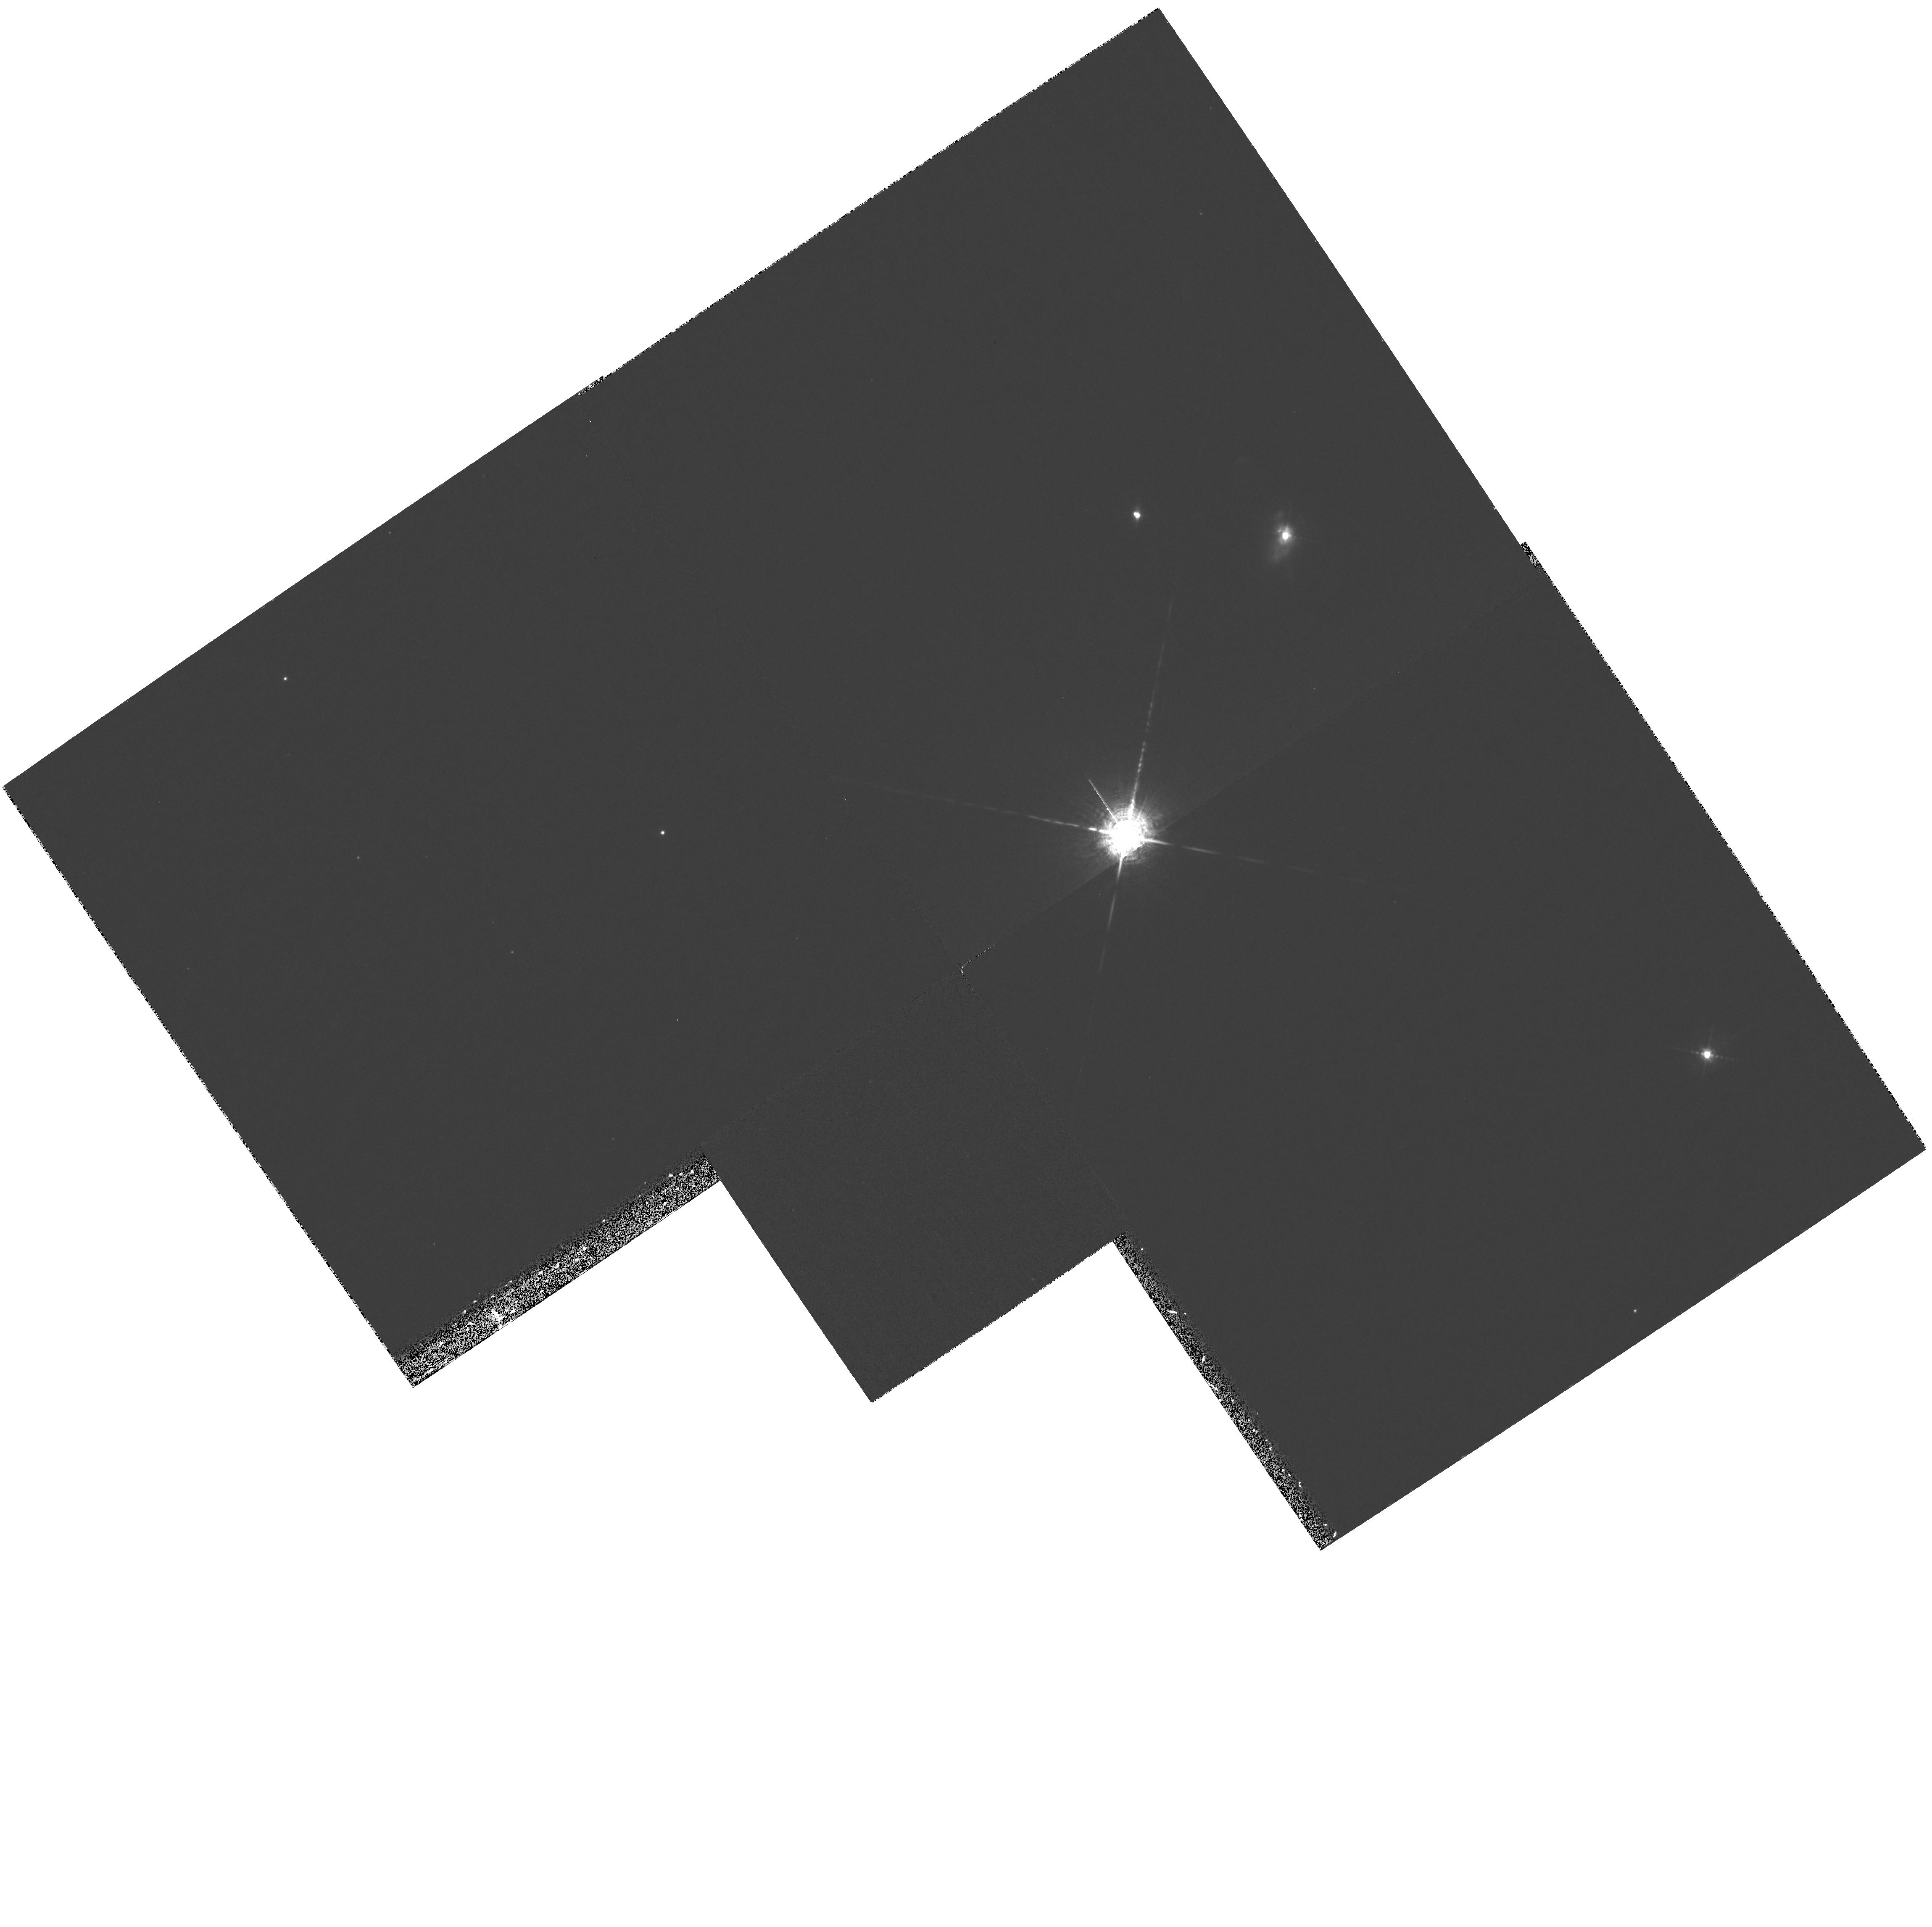
Target: CHA-HA4-10-11. Instrument: WFPC2/PC. Filter: F656N. Exposure: 33 min. Observation ID: hst_8716_04_wfpc2_pc_f656n_u65v04

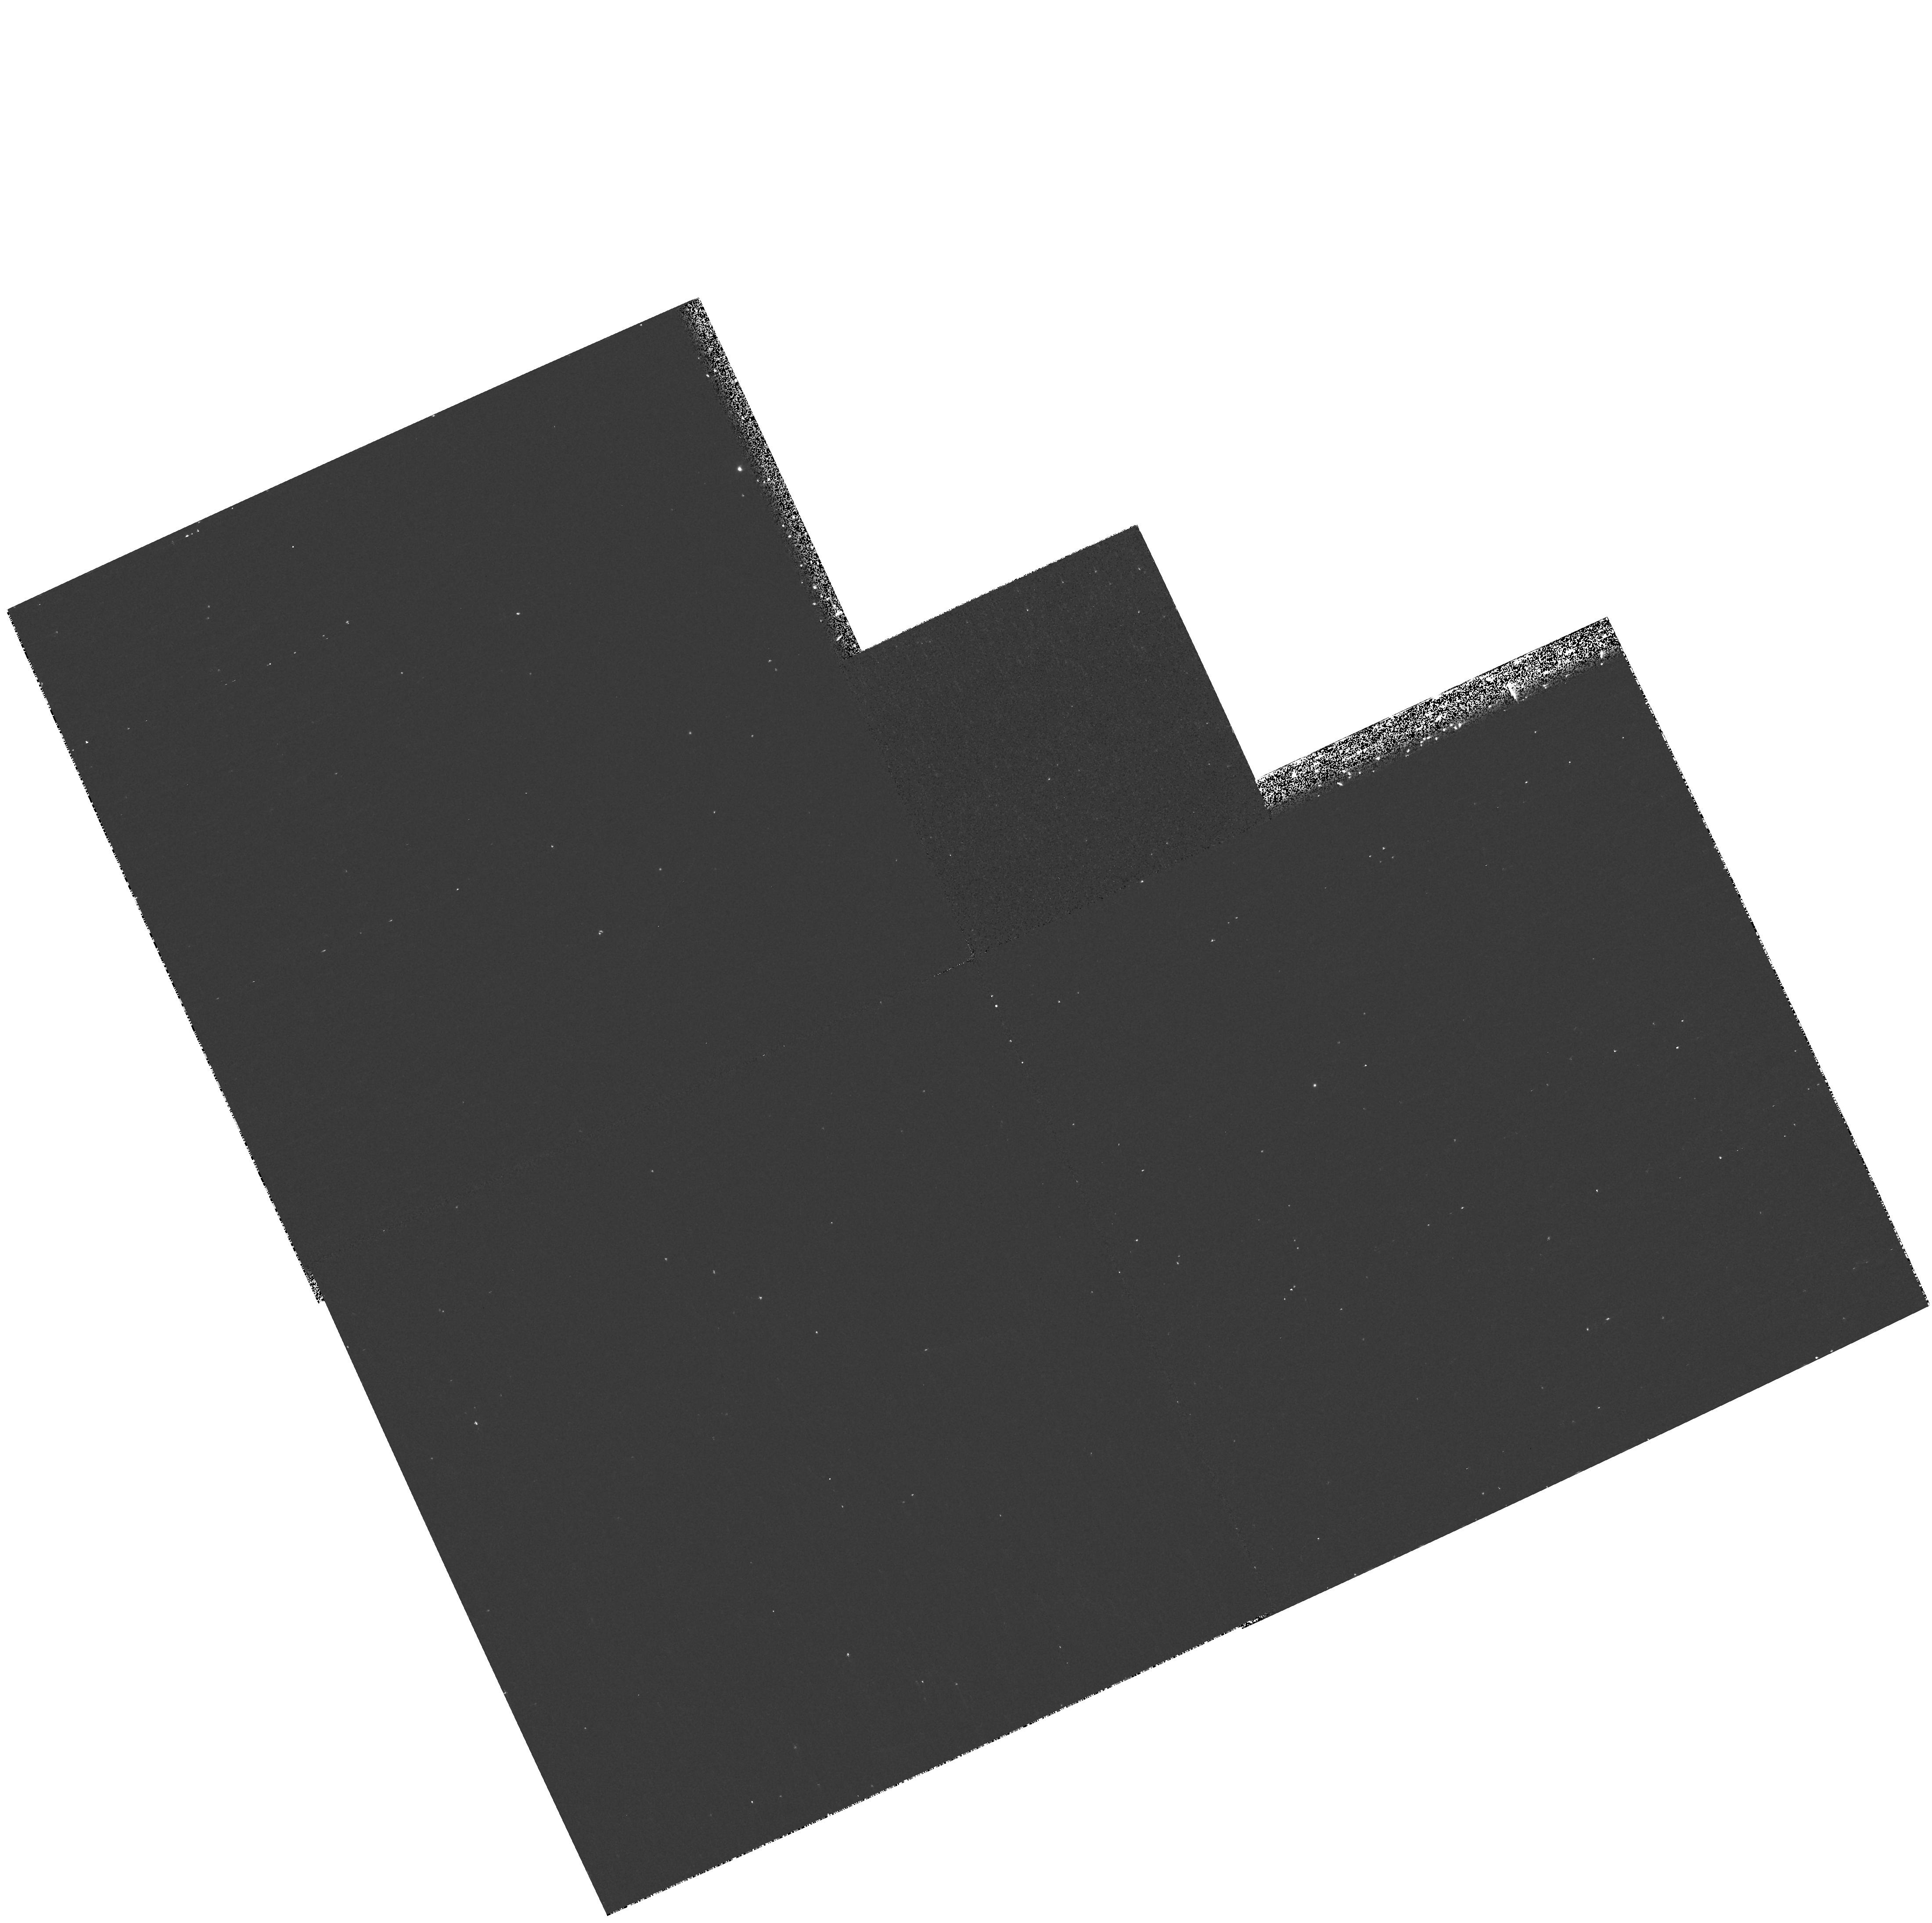
Target: CHA-HA1-7. Instrument: WFPC2/PC. Filter: F656N. Exposure: 17 min. Observation ID: hst_8716_01_wfpc2_pc_f656n_u65v01

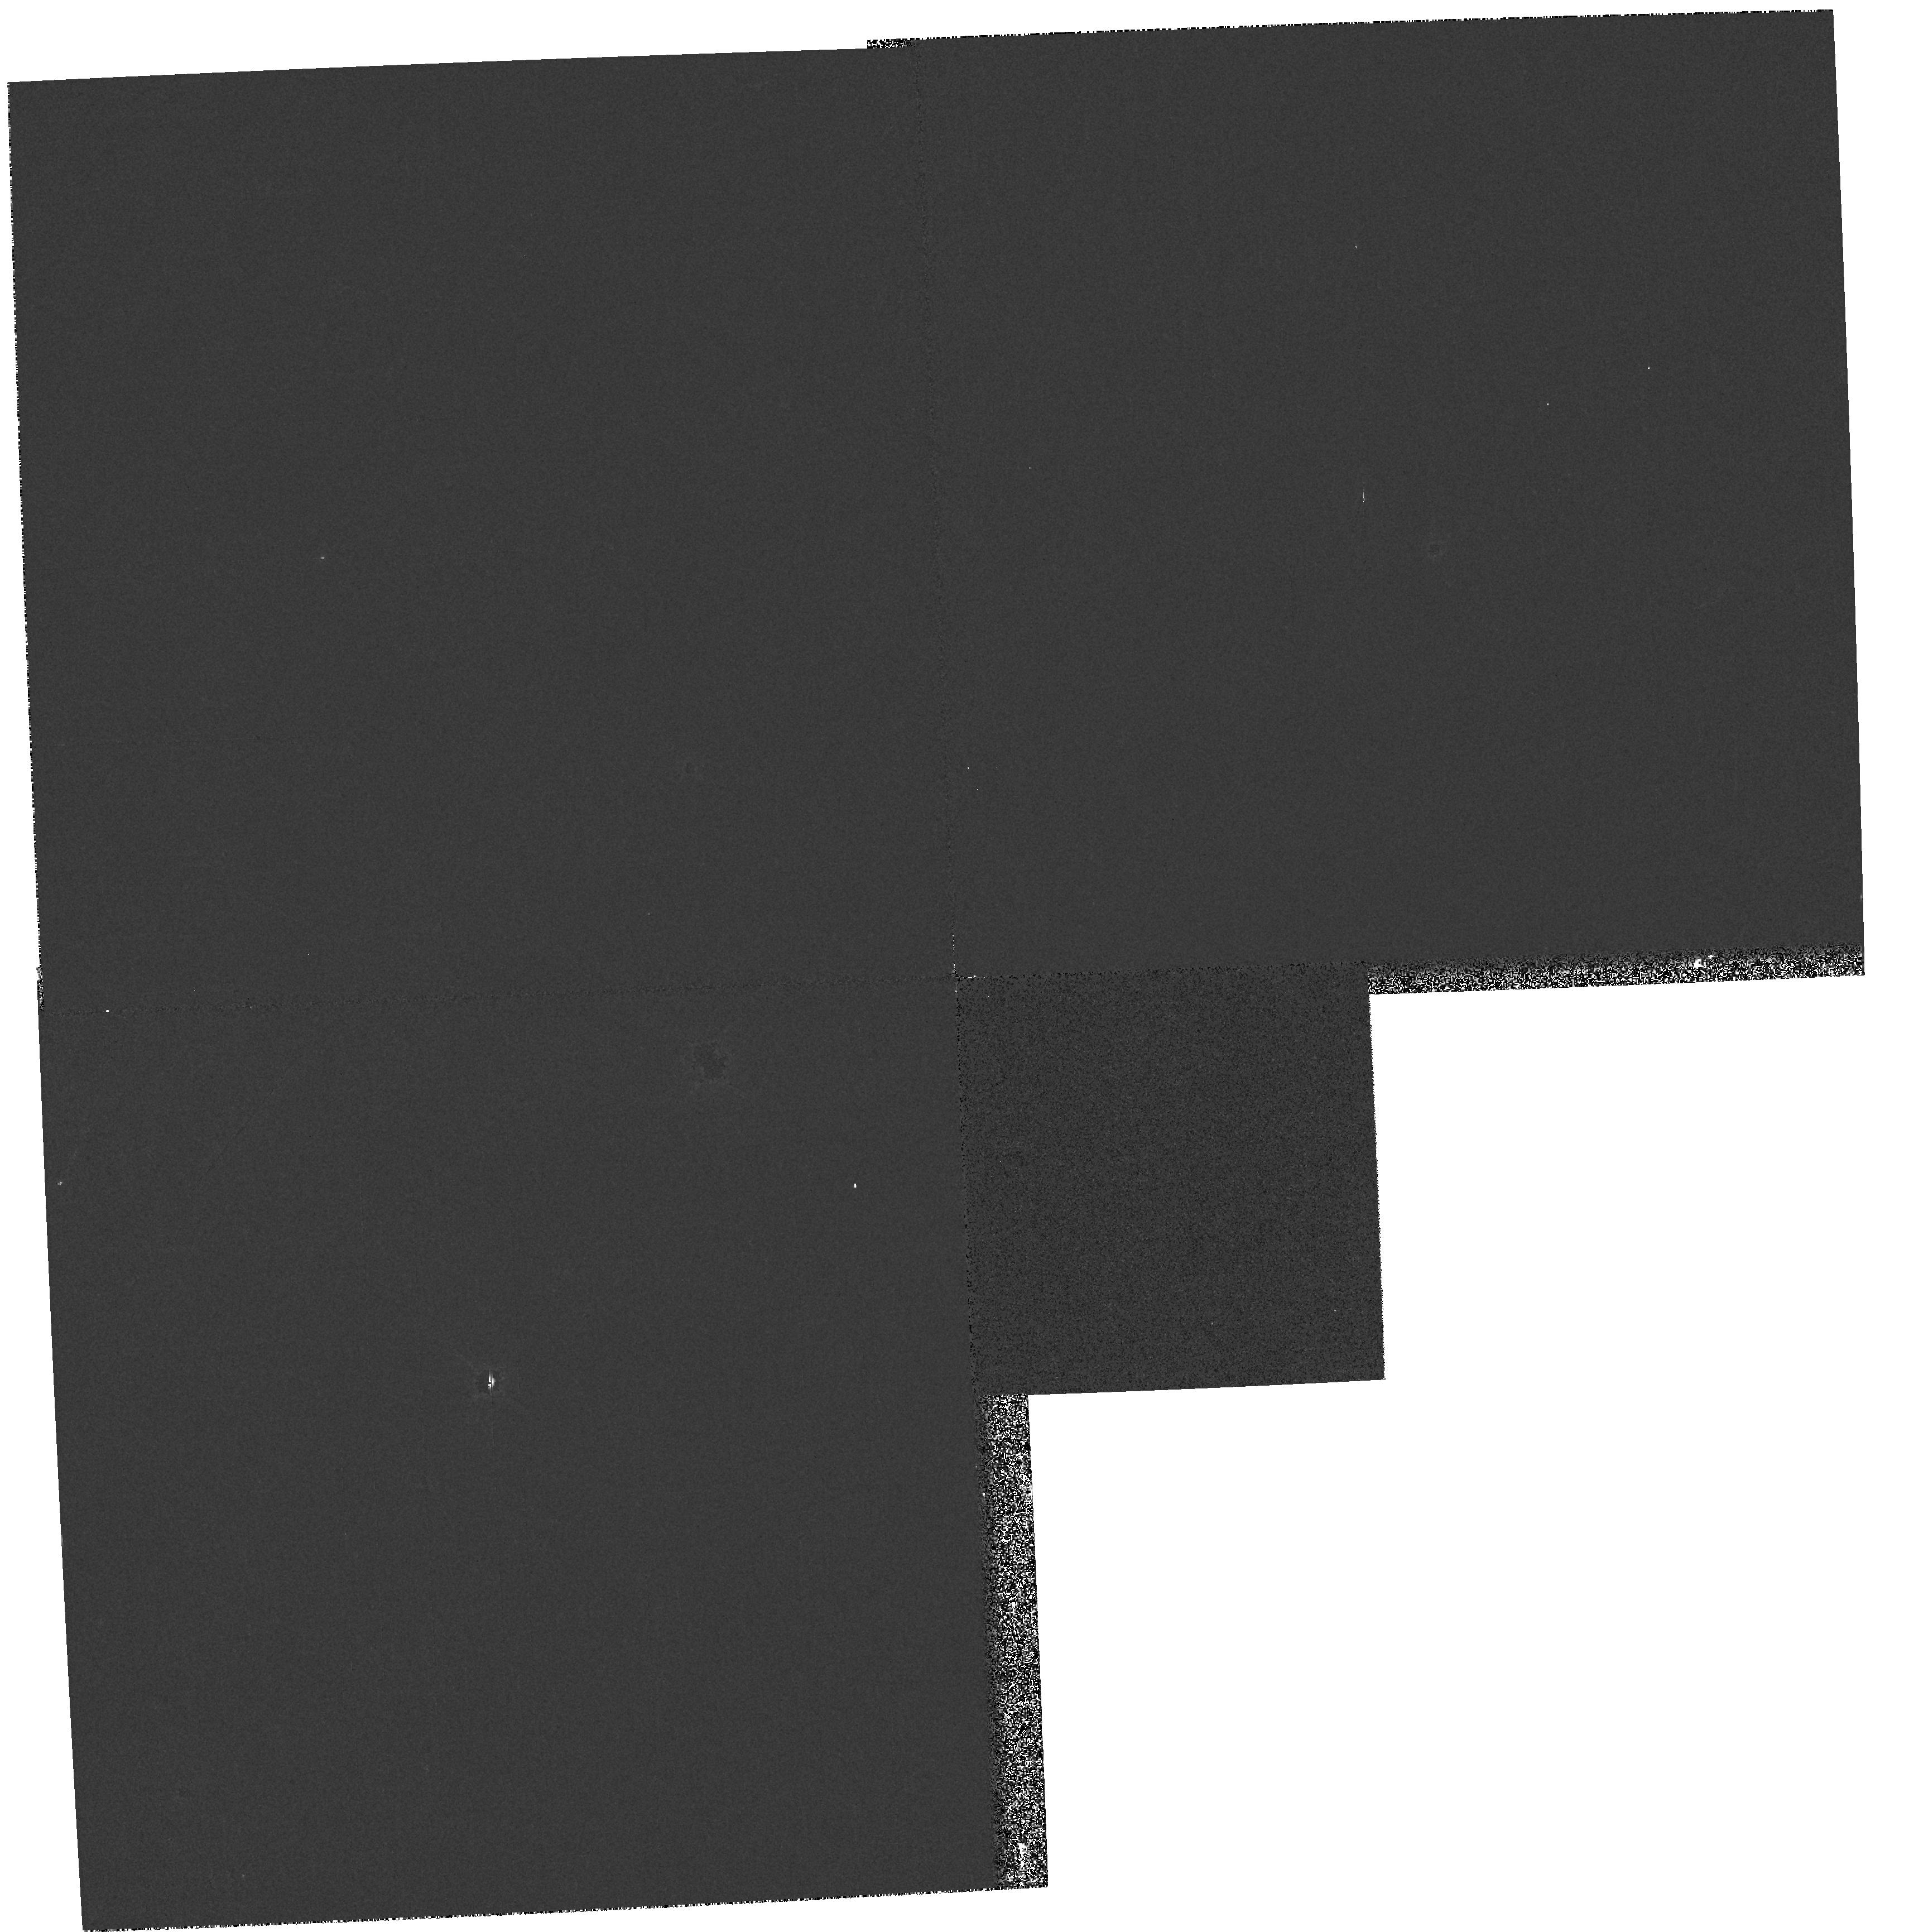
Target: CHA-HA2-9. Instrument: WFPC2/PC. Filter: F814W. Exposure: 3 min. Observation ID: hst_8716_02_wfpc2_pc_f814w_u65v02

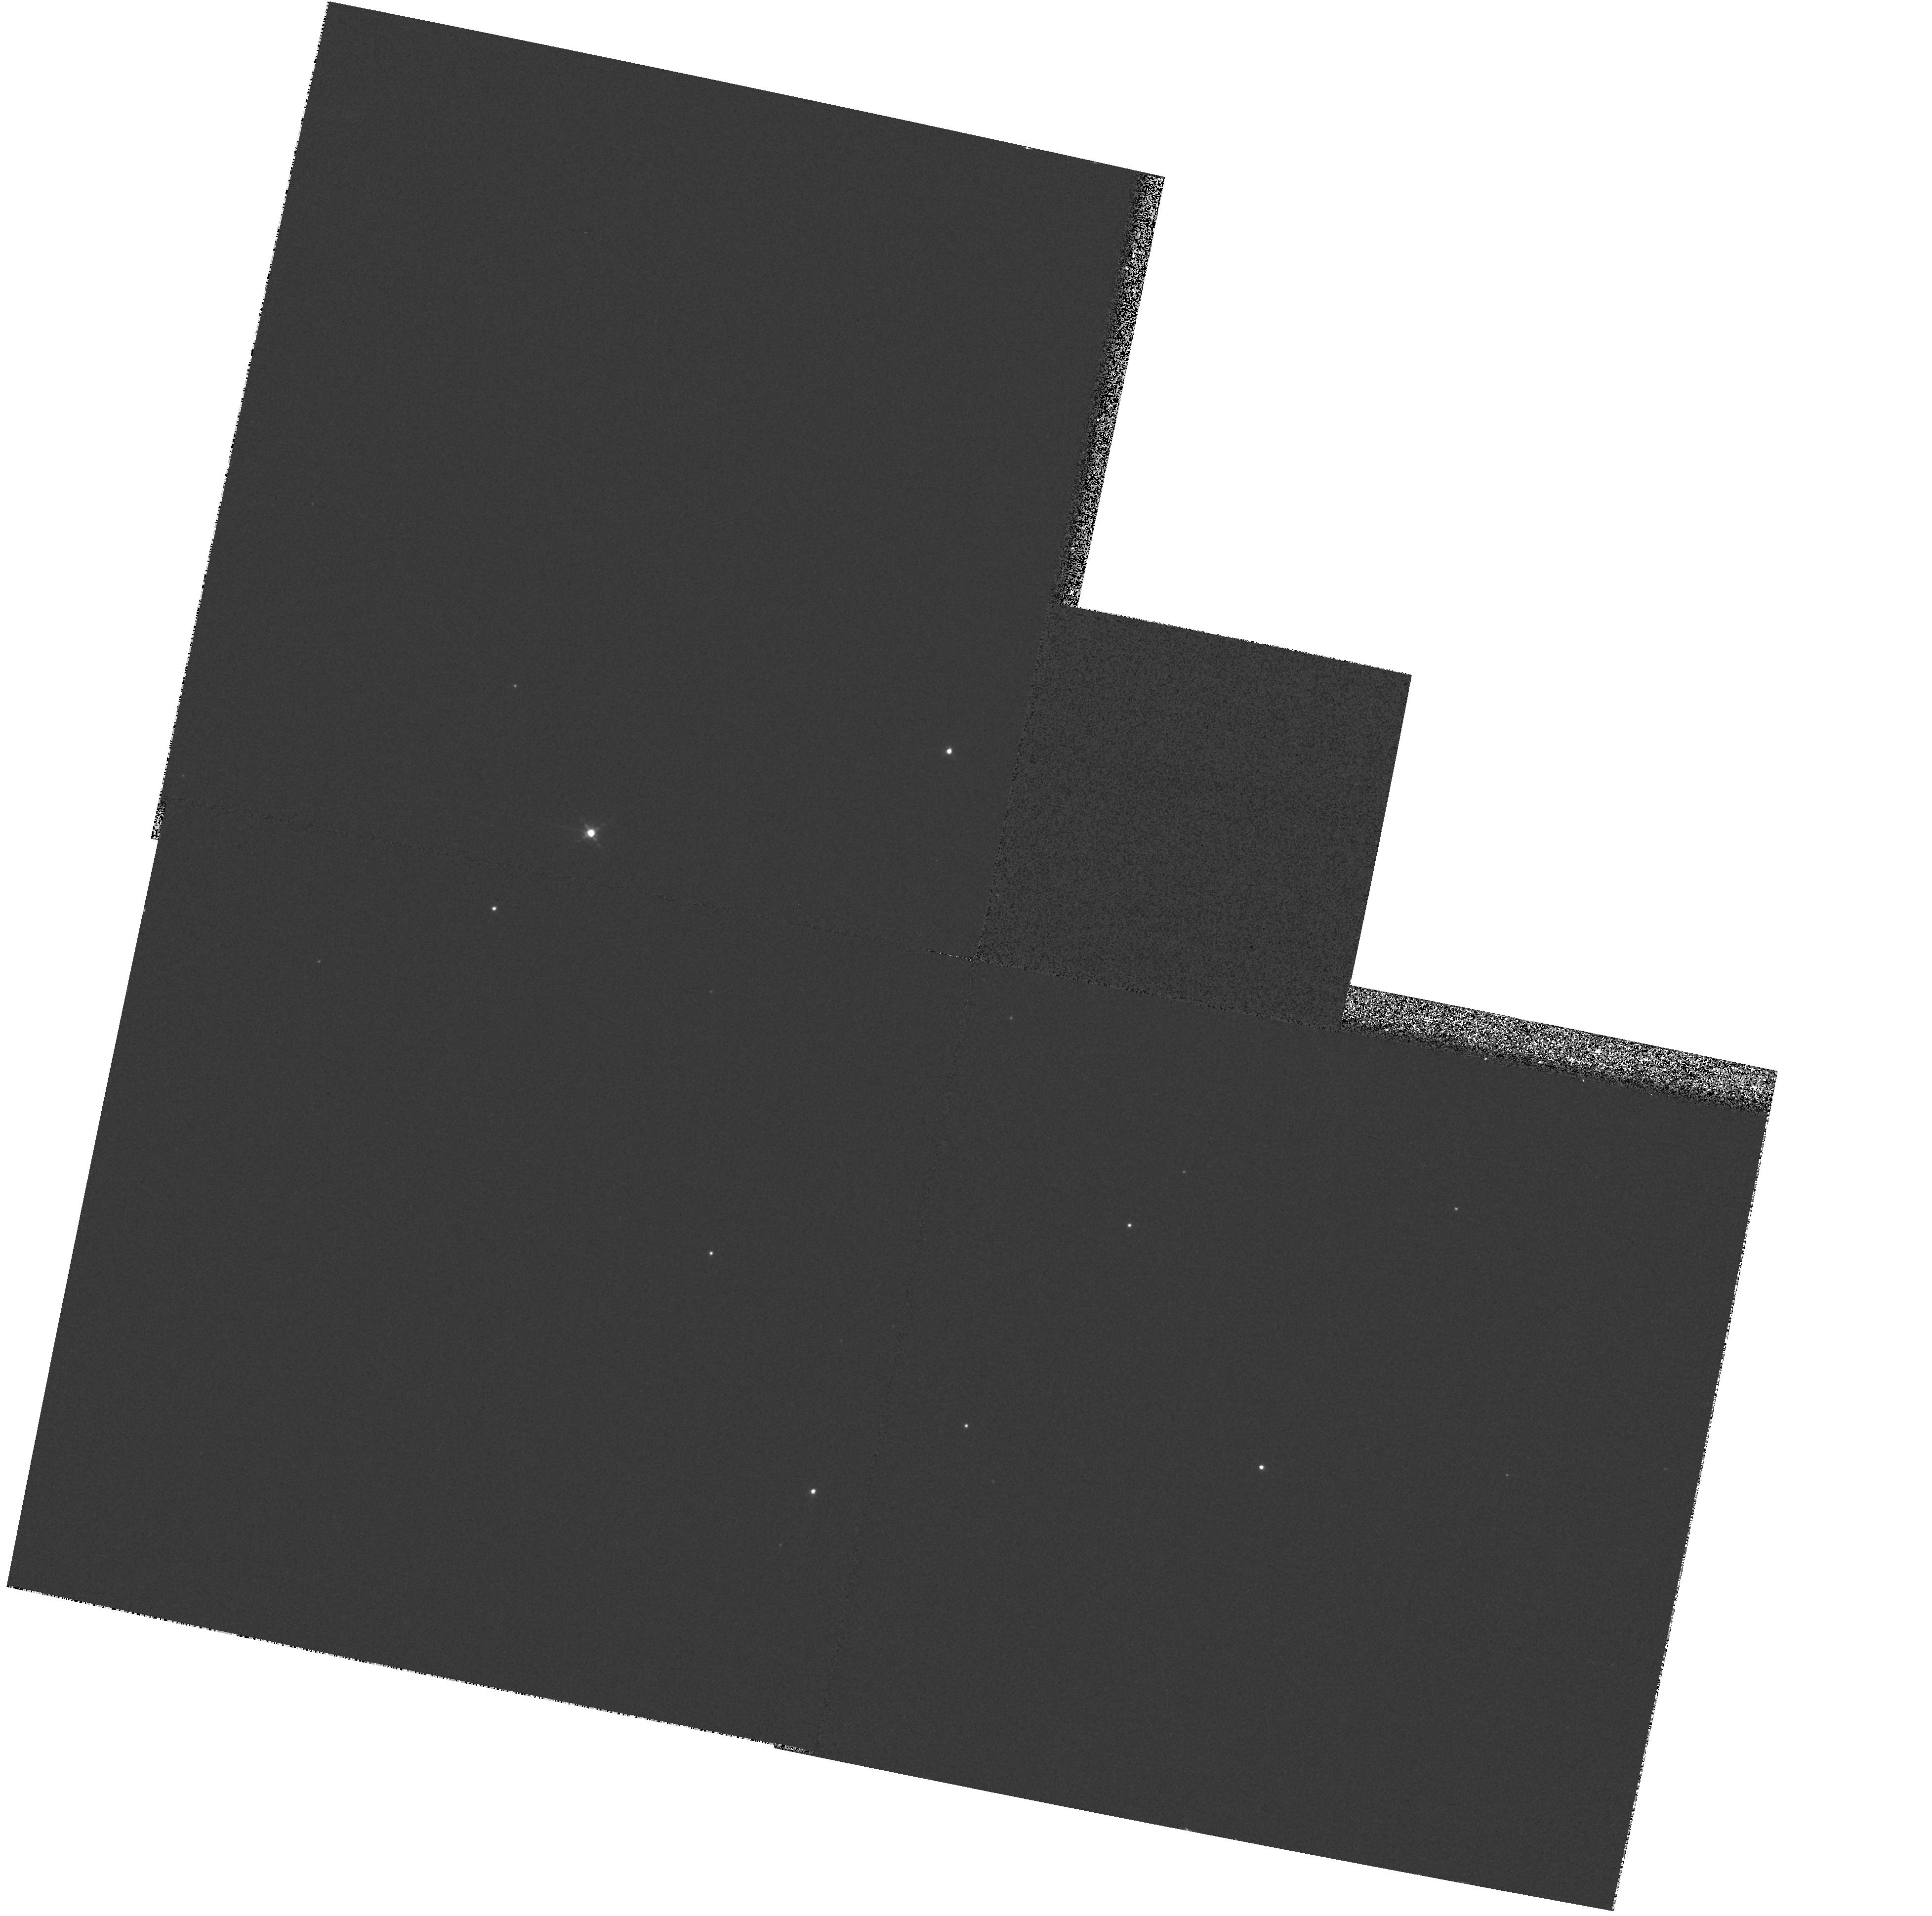
Target: CHA-HA12. Instrument: WFPC2/PC. Filter: F675W. Exposure: 2 min. Observation ID: hst_8716_08_wfpc2_pc_f675w_u65v08

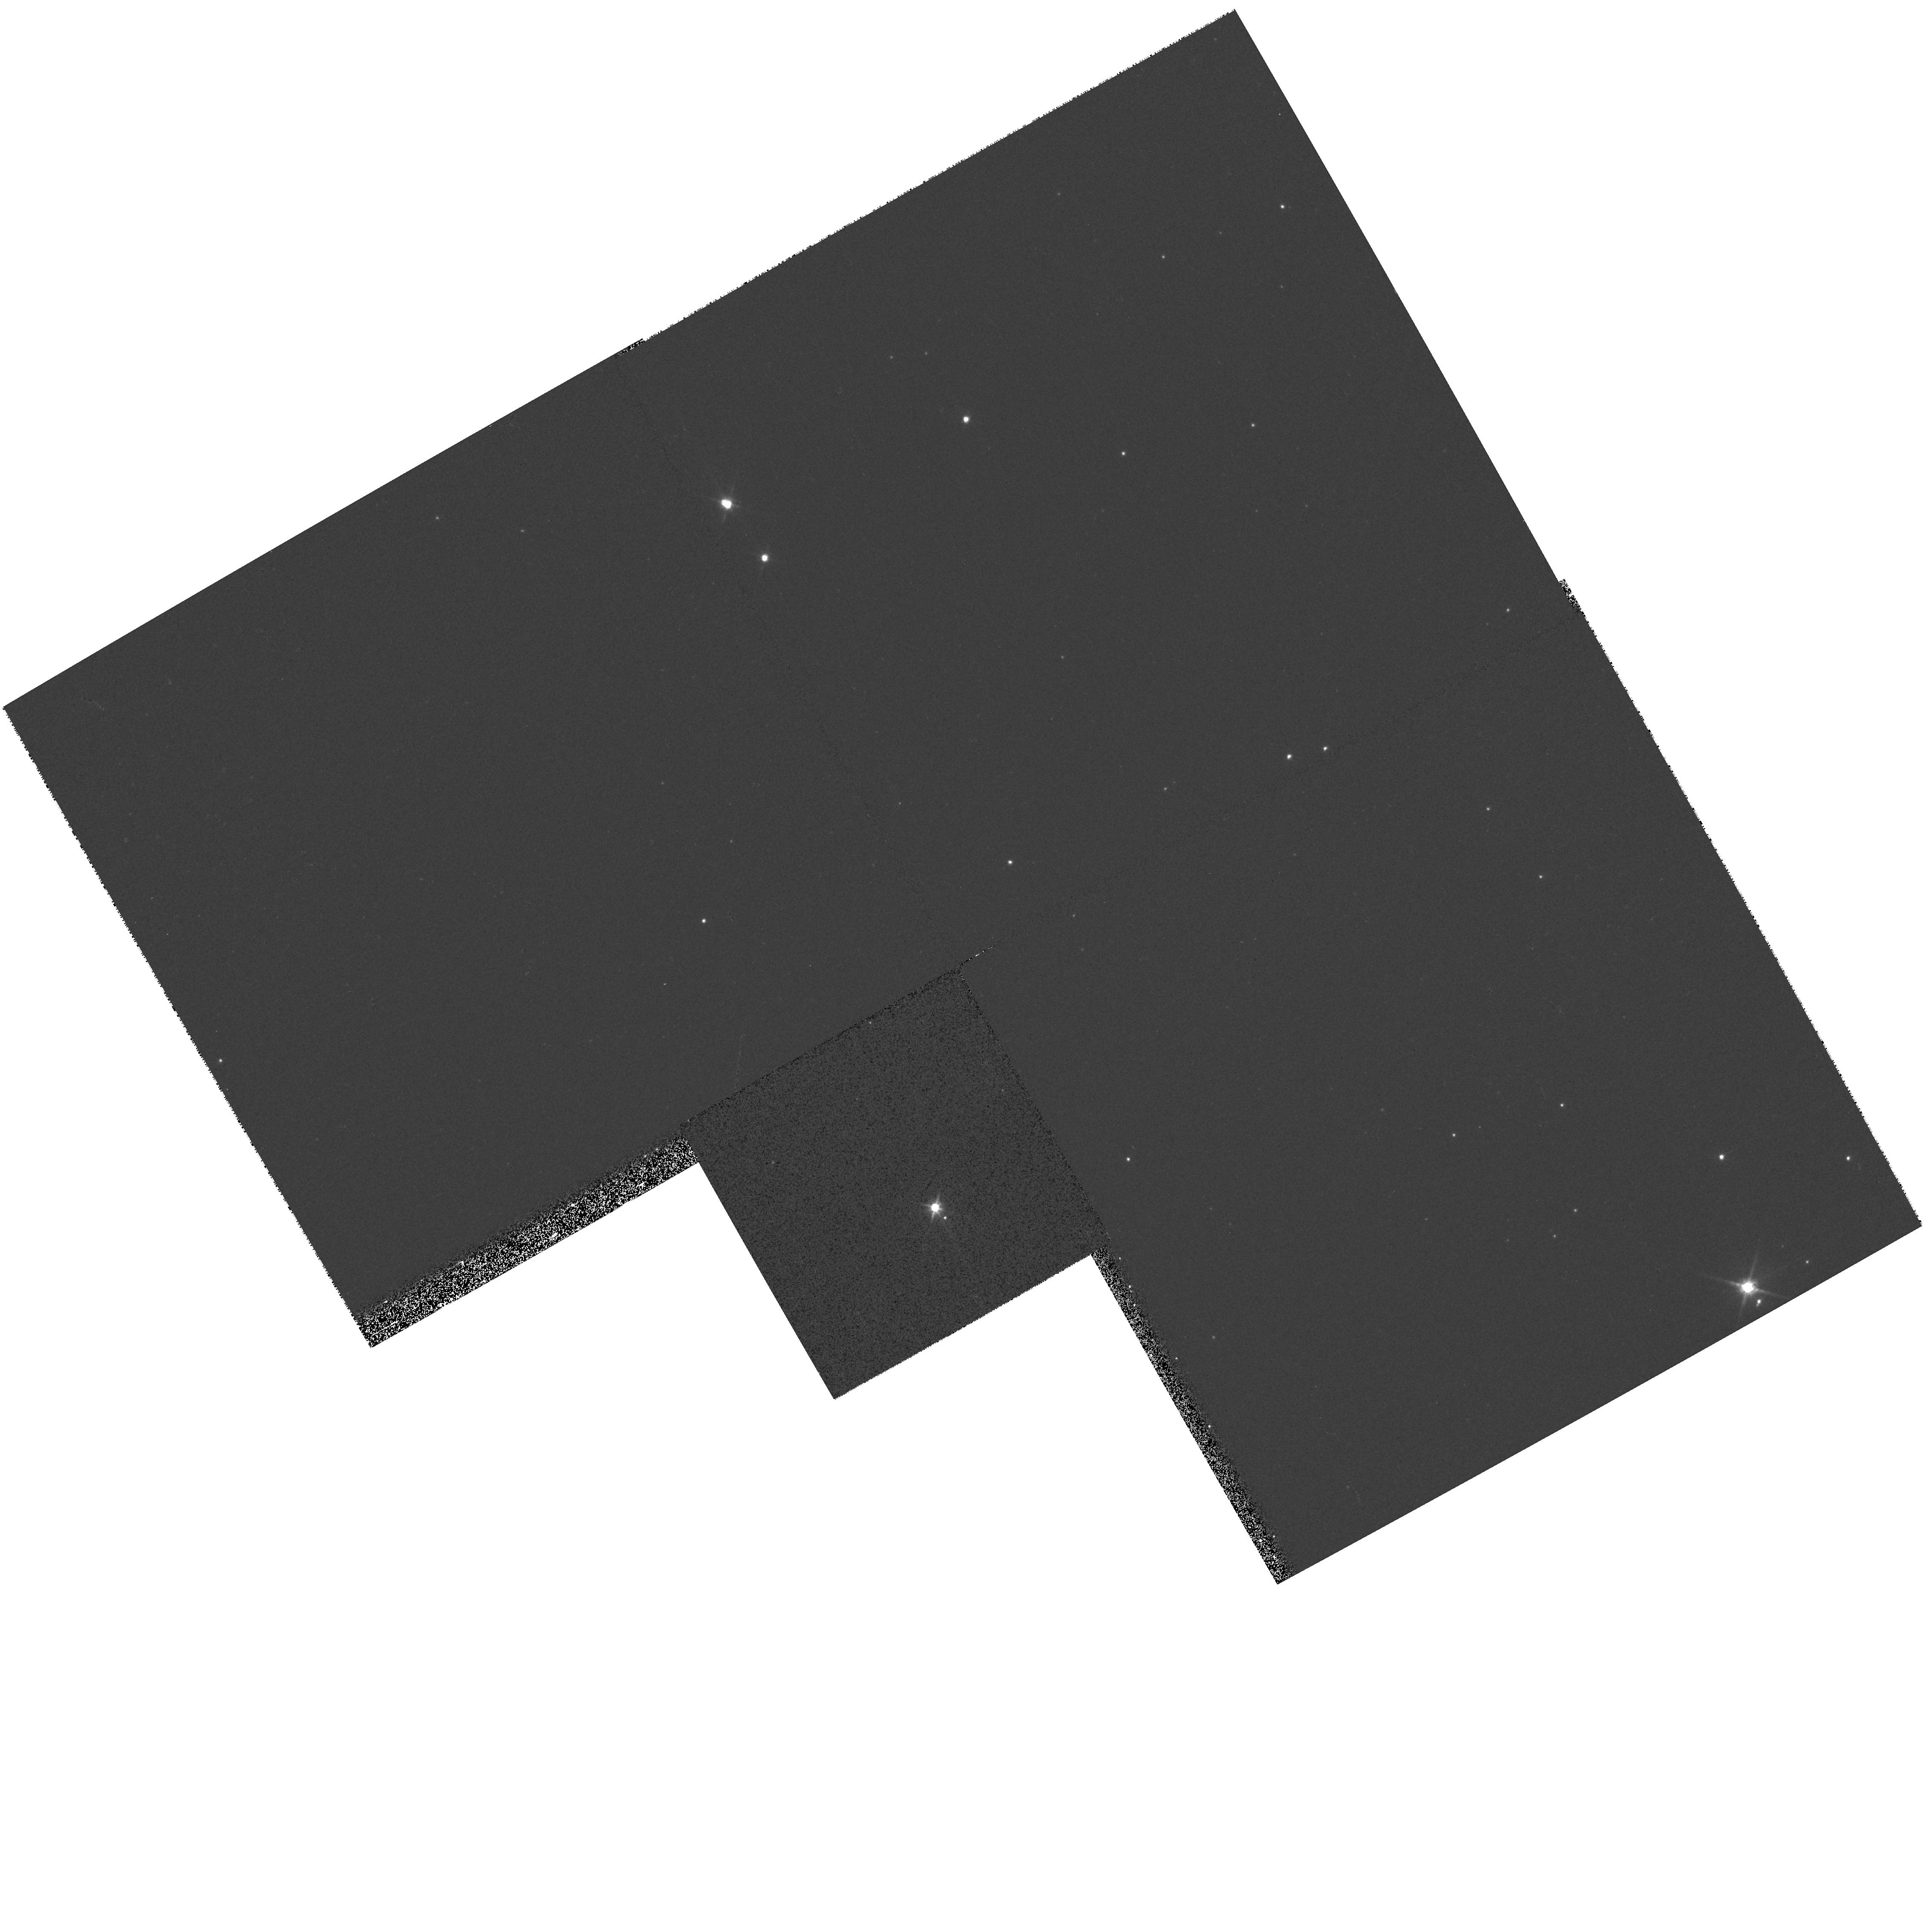
Target: CHA-HA5. Instrument: WFPC2/PC. Filter: F814W. Exposure: 3 min. Observation ID: hst_8716_05_wfpc2_pc_f814w_u65v05

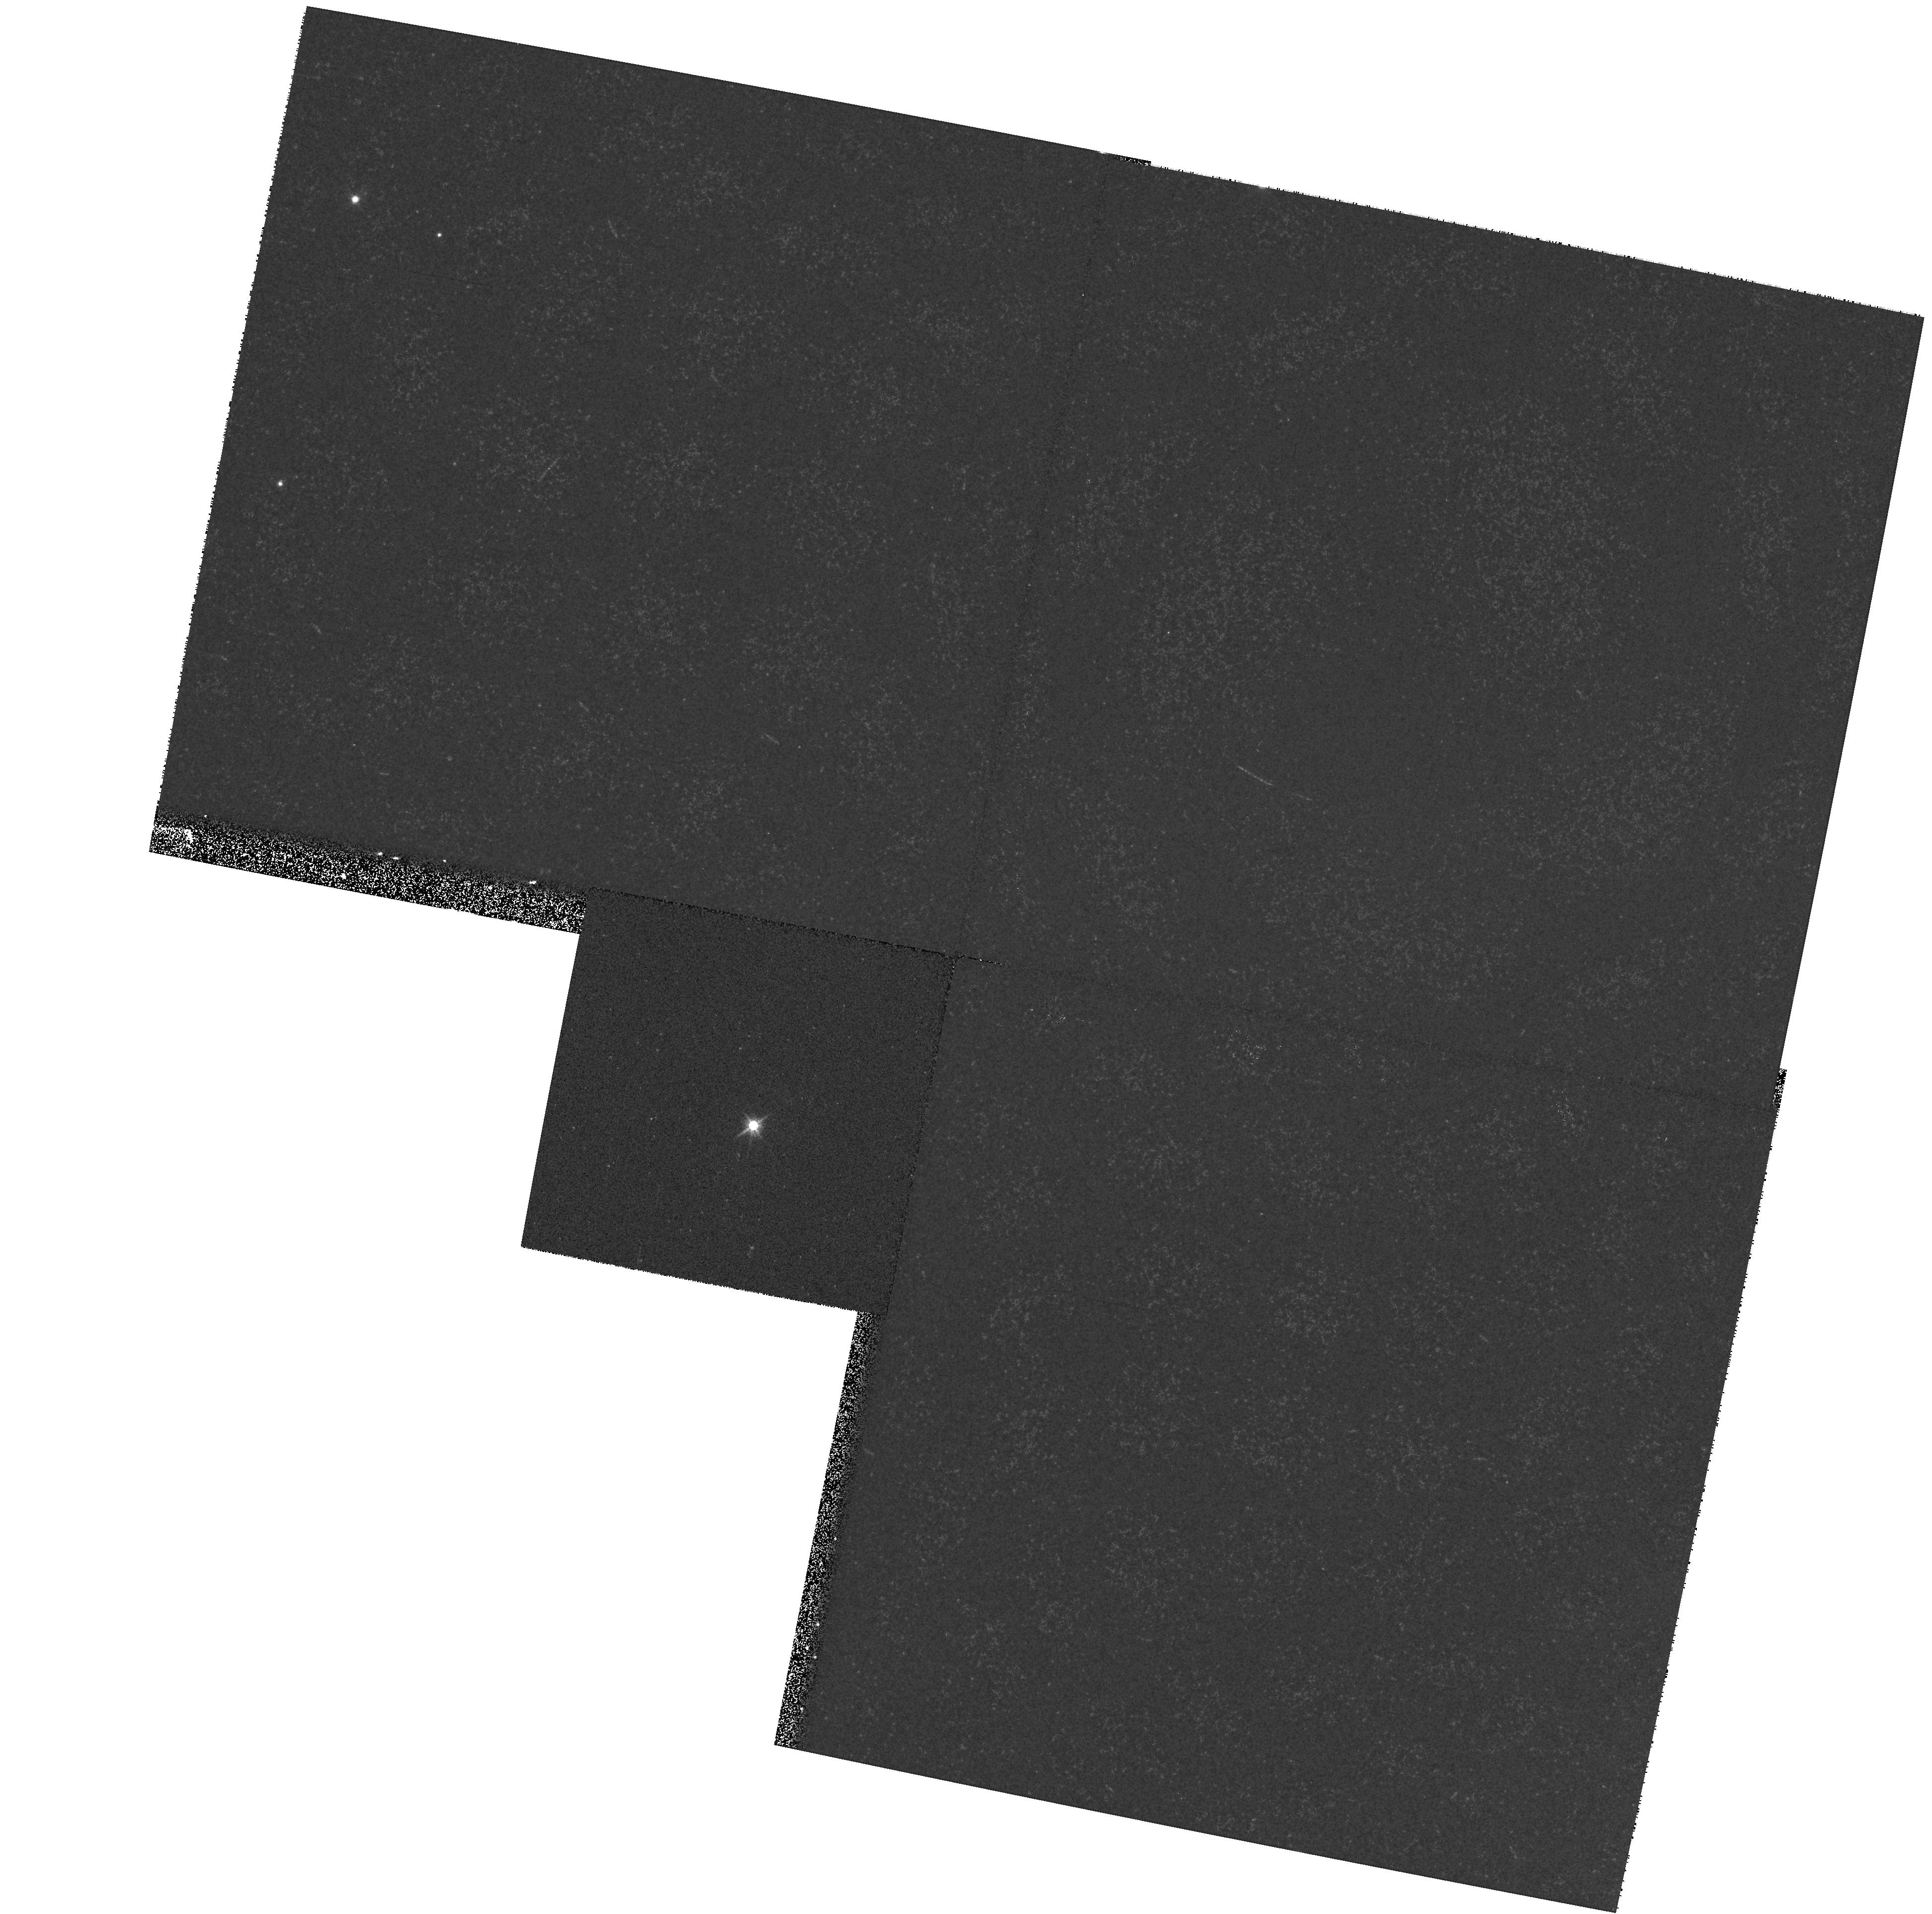
Target: CHA-HA3. Instrument: WFPC2/PC. Filter: F814W. Exposure: 3 min. Observation ID: hst_8716_03_wfpc2_pc_f814w_u65v03

Search for sub-stellar companions to young brown dwarfs in the Chamaeleon I dark cloud (PI: Neuhaeuser, Ralph)

We have discovered 12 very low-mass dwarfs in the Chamaeleon I dark cloud, a site of on-going star formation, all showing H-alpha emission with spectral types from M6 to M8. We could obtain medium-resolution spectra for the eight brightest objects, detected the lithium absorption line, and found the radial velocity to be consistent with kinematic membership to the Cha I dark cloud. When placed on an H-R diagram and compared with theoretical evolutionary tracks and isochrones, we find a range of masses between 0.04 and 0.1 M_sol and ages from 1 to 10 Myrs. Because the possibly unresolved systems are already sub-stellar or nearly sub-stellar, any companion would be clearly sub-stellar, too. We propose to use HST/WFPC2 to observe these young, very low-mass dwarfs in order to search for close, faint companions. At an age of a few Myrs, any sub-stellar companion (brown dwarf or giant planet) should still be relatively bright and self-luminous (powered by on-going accretion and/or contraction), making its detection much easier than around older stars in the solar neigborhood. With the exposure times proposed, we can detect companions down to 5 M_jup at separations as close as 0.3" from the targets. The detection of young, sub-stellar companions would have important implication on our understanding of the formation and frequency of planets and brown dwarfs.